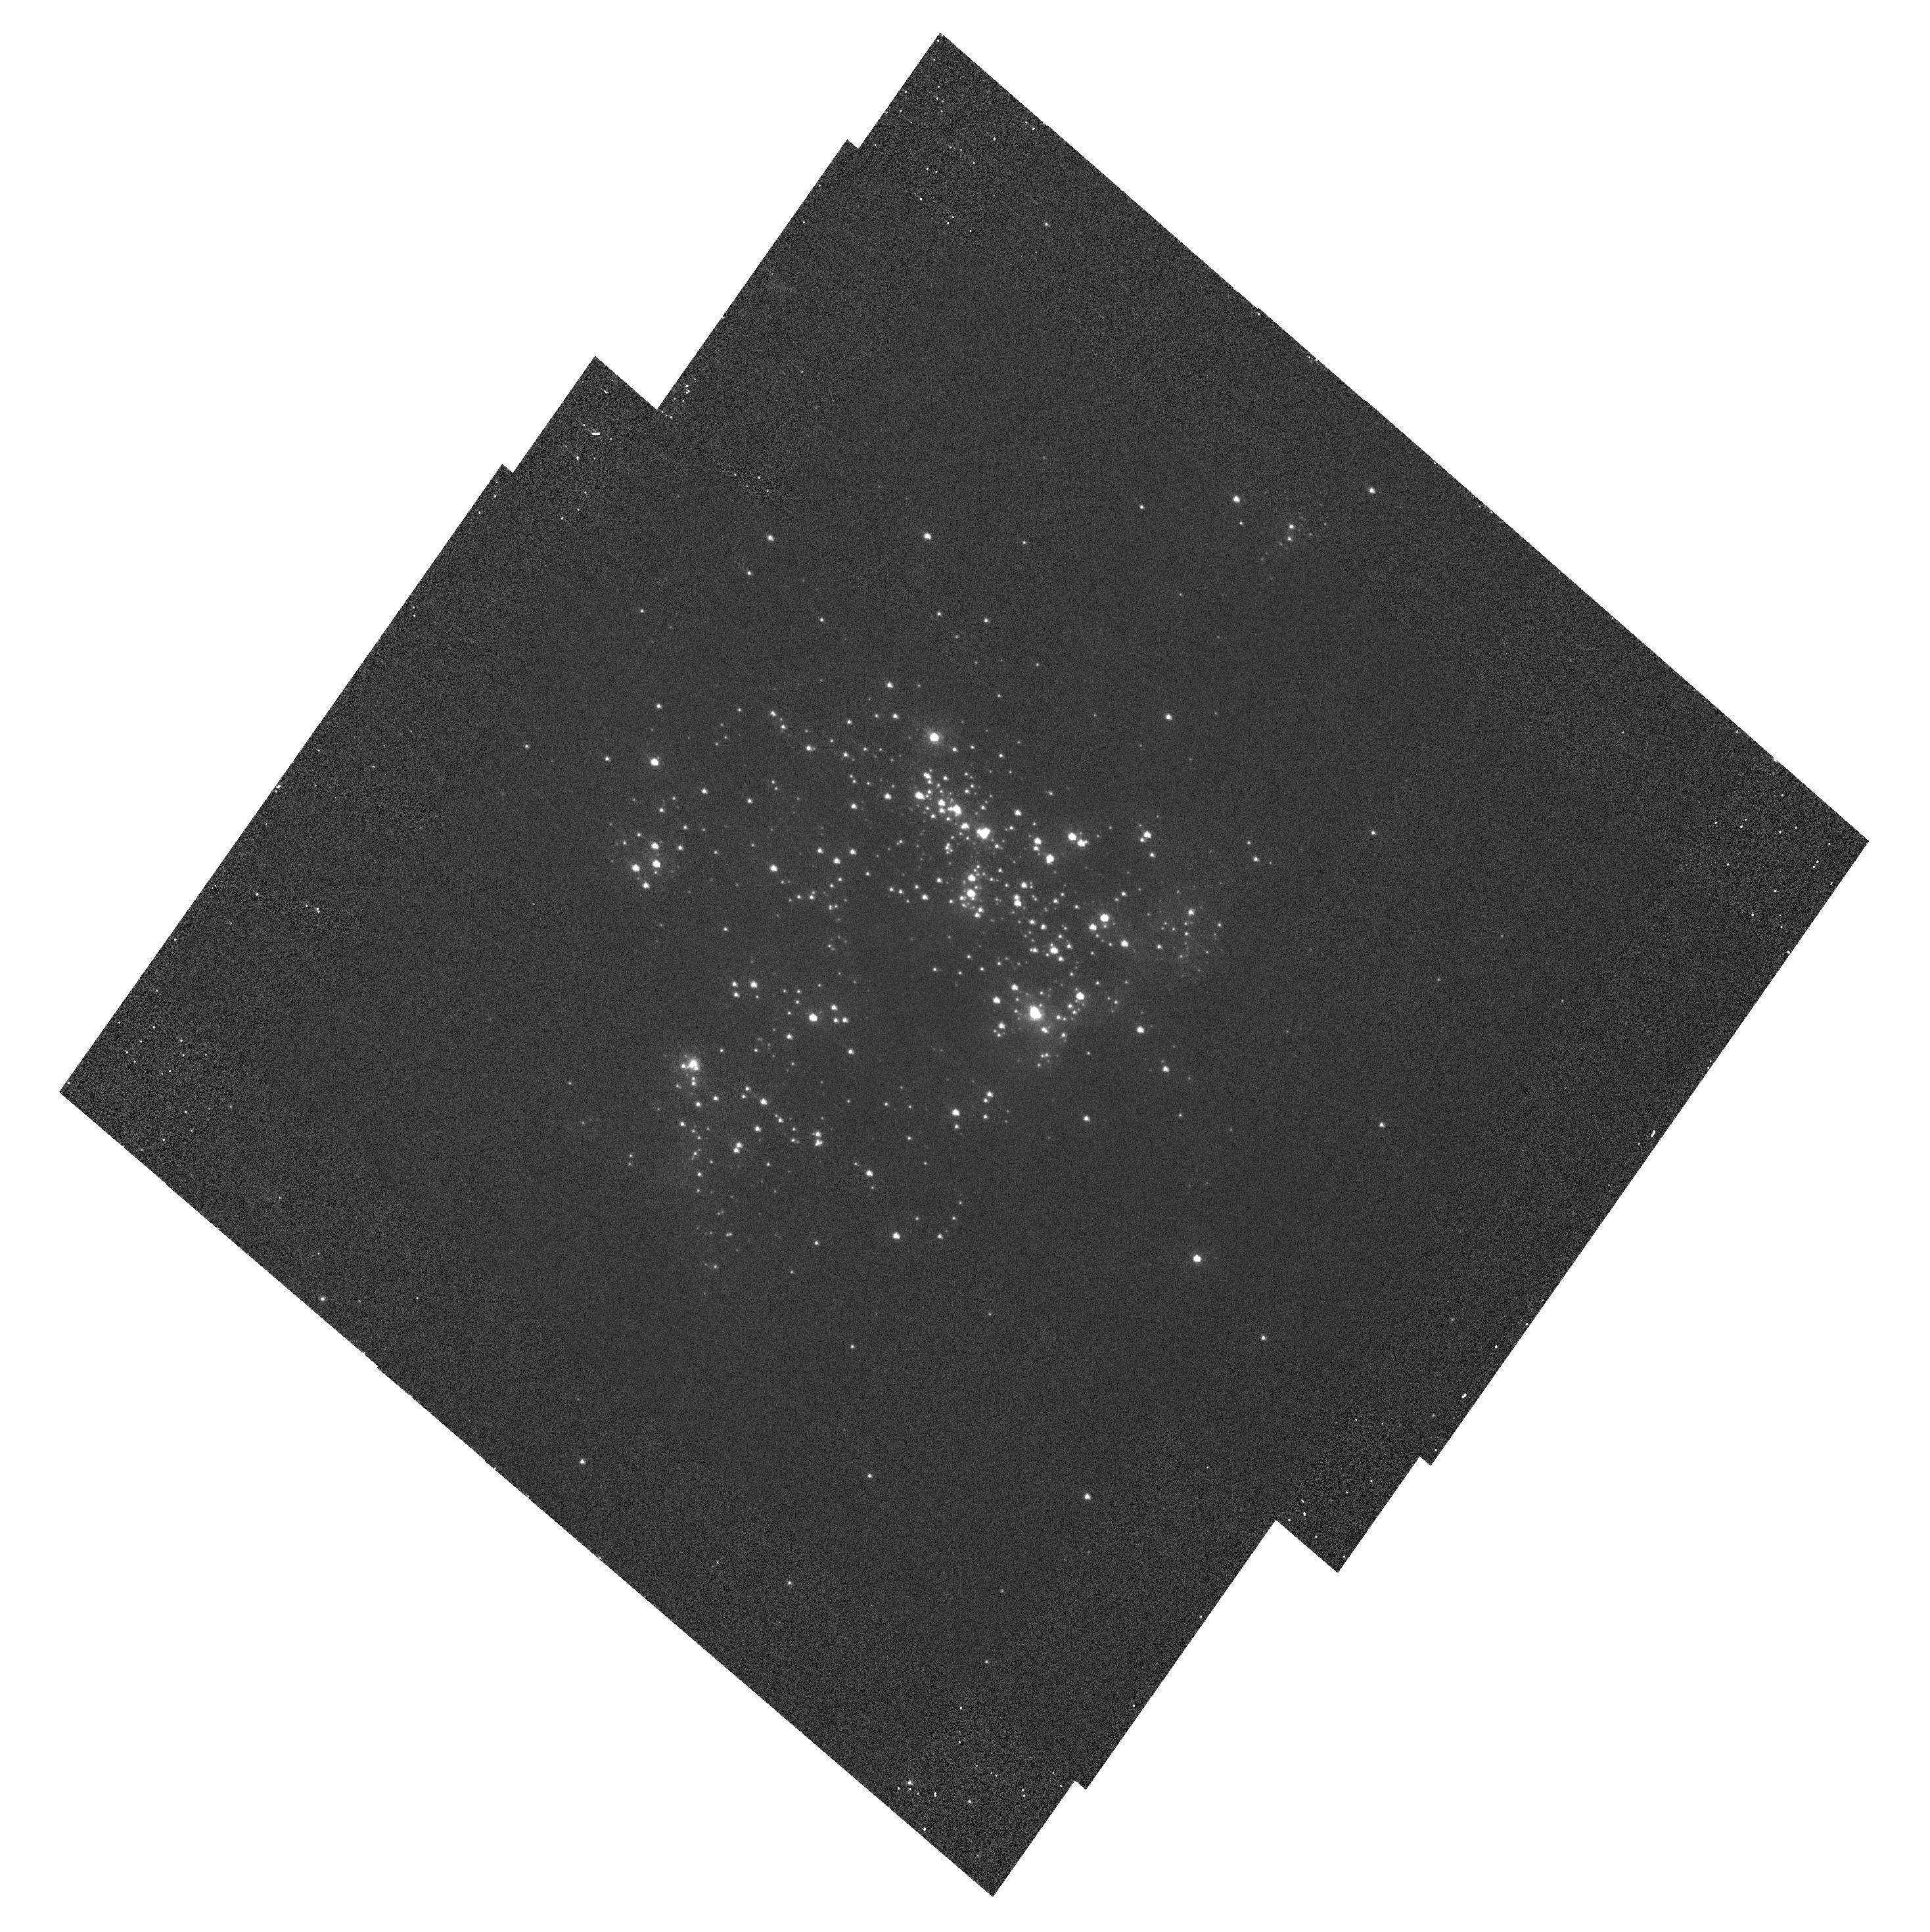
Target: NGC604-HRC. Instrument: ACS/HRC. Filter: F220W. Exposure: 23 min. Observation ID: hst_10722_03_acs_hrc_f220w_j9hn03

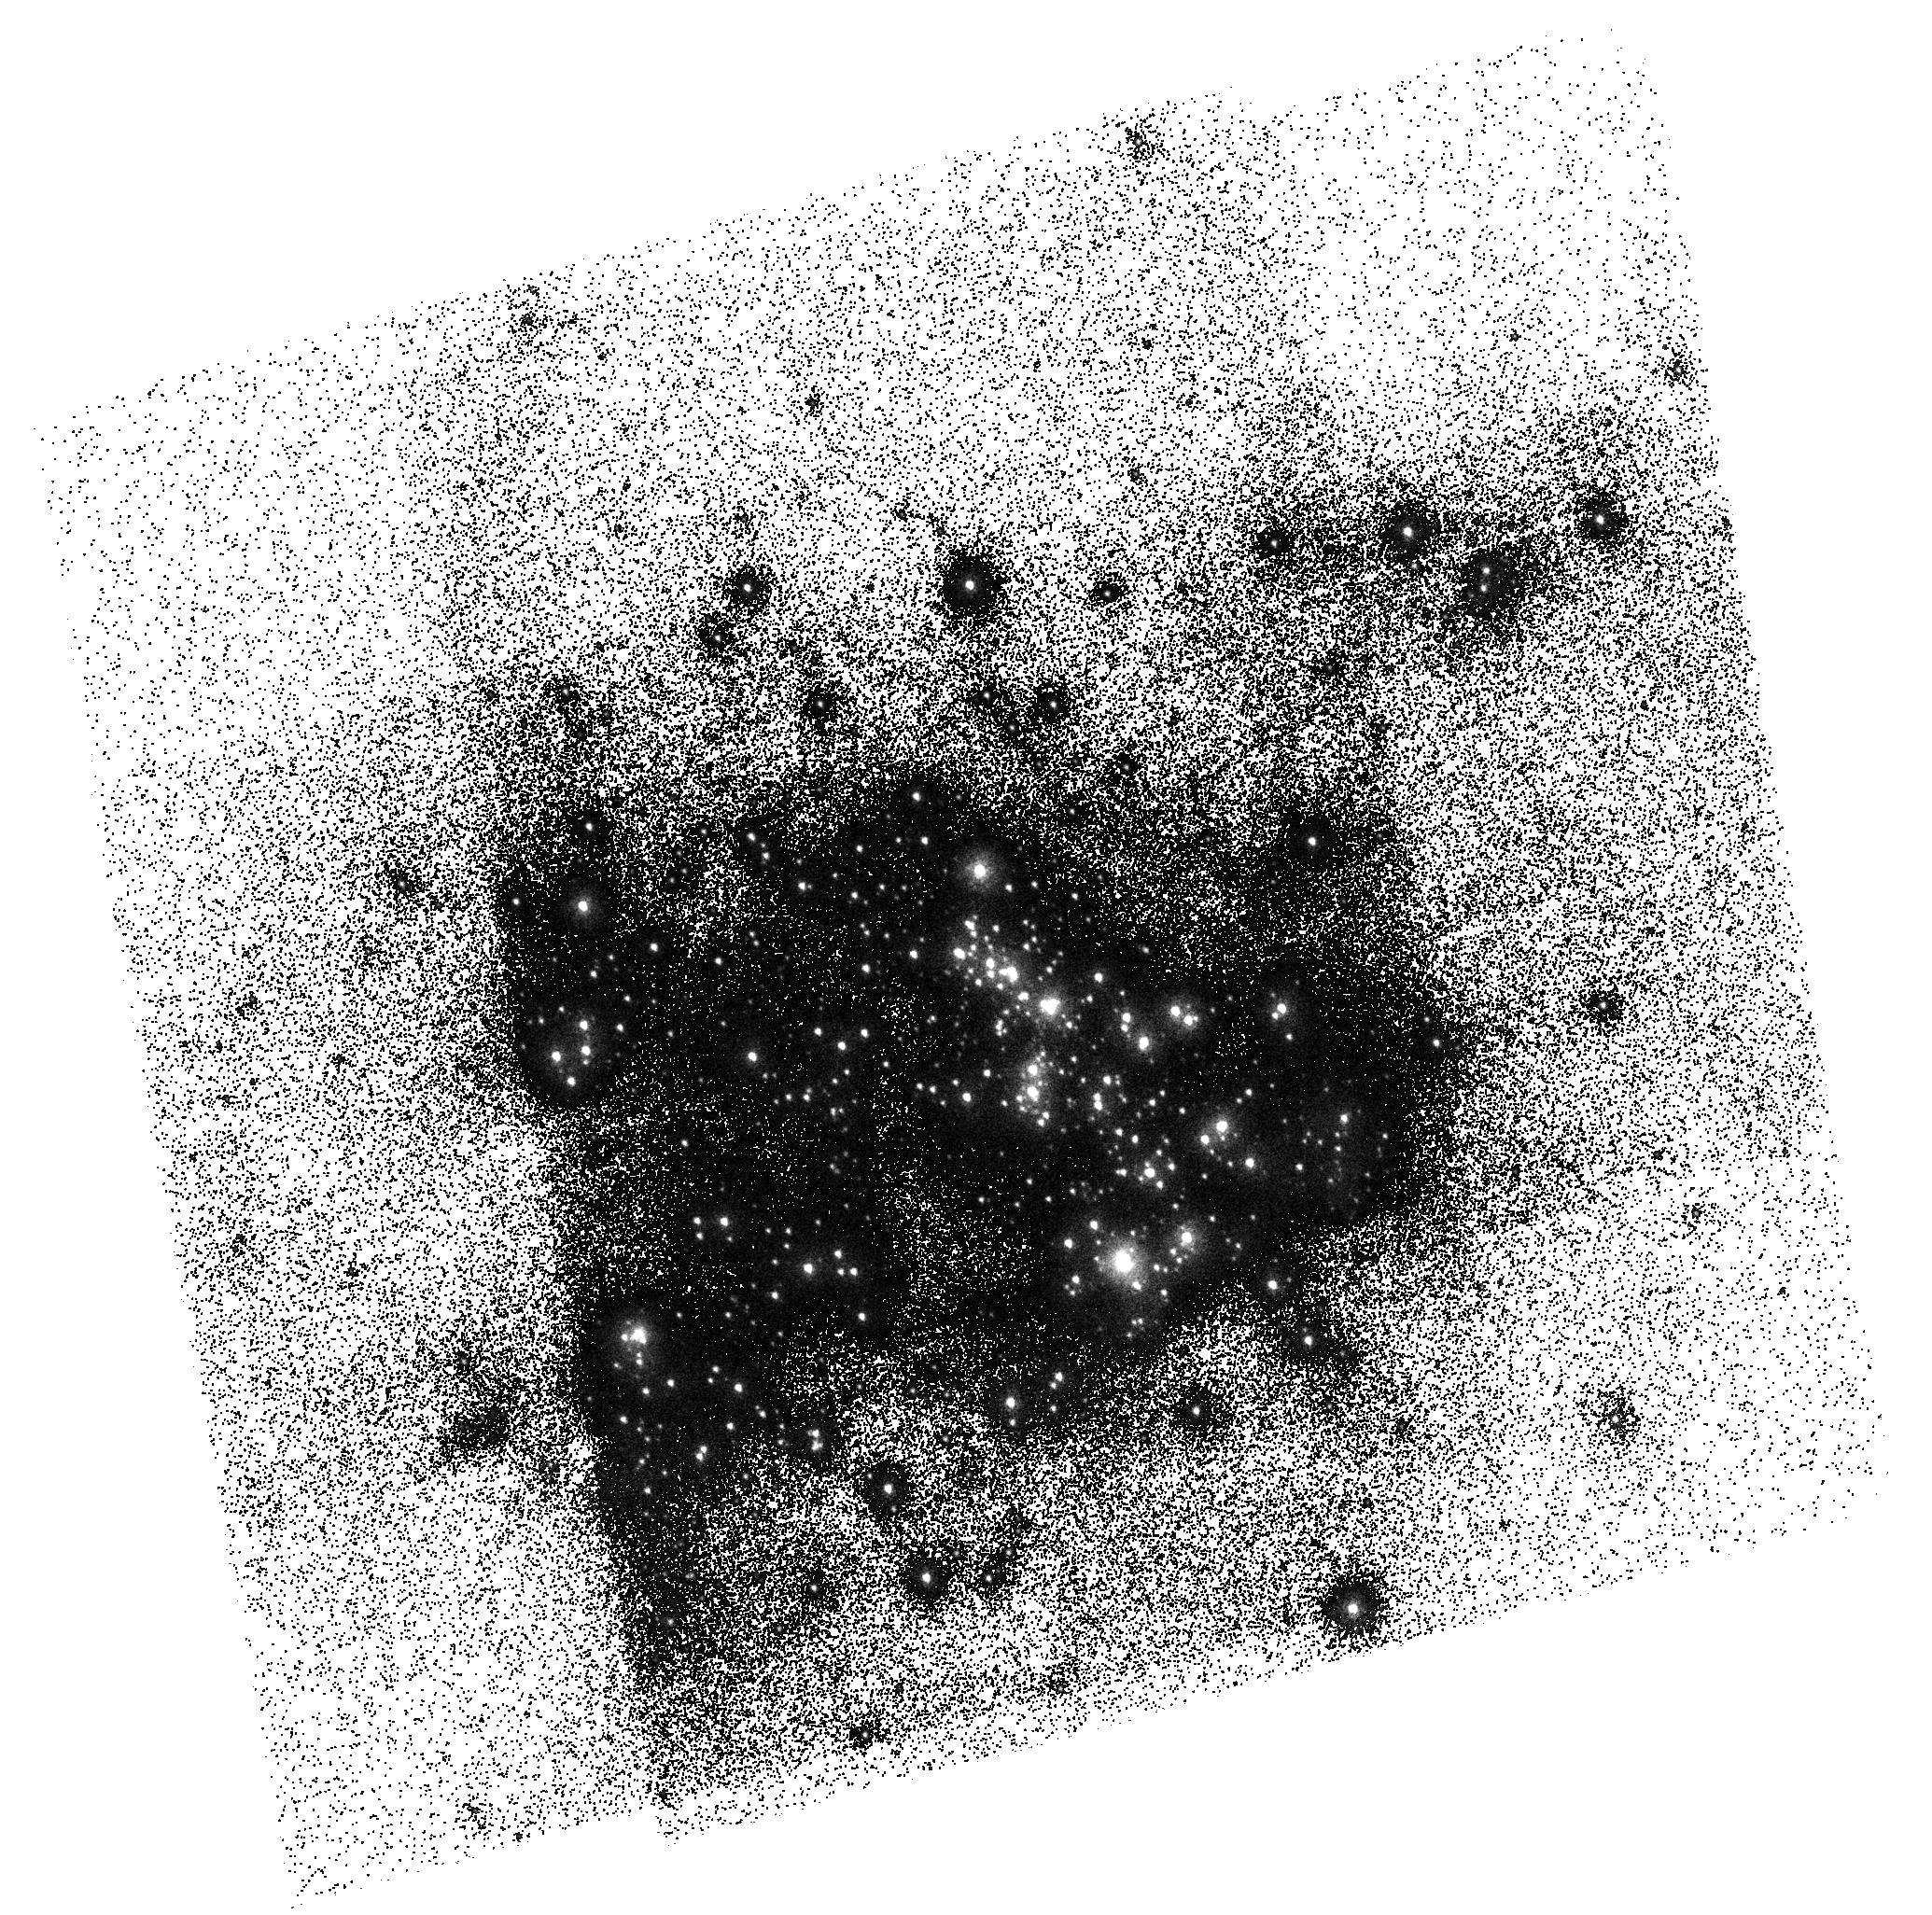
Target: NGC604-SBC. Instrument: ACS/SBC. Filter: F150LP. Exposure: 4 min. Observation ID: hst_10722_01_acs_sbc_f150lp_j9hn01

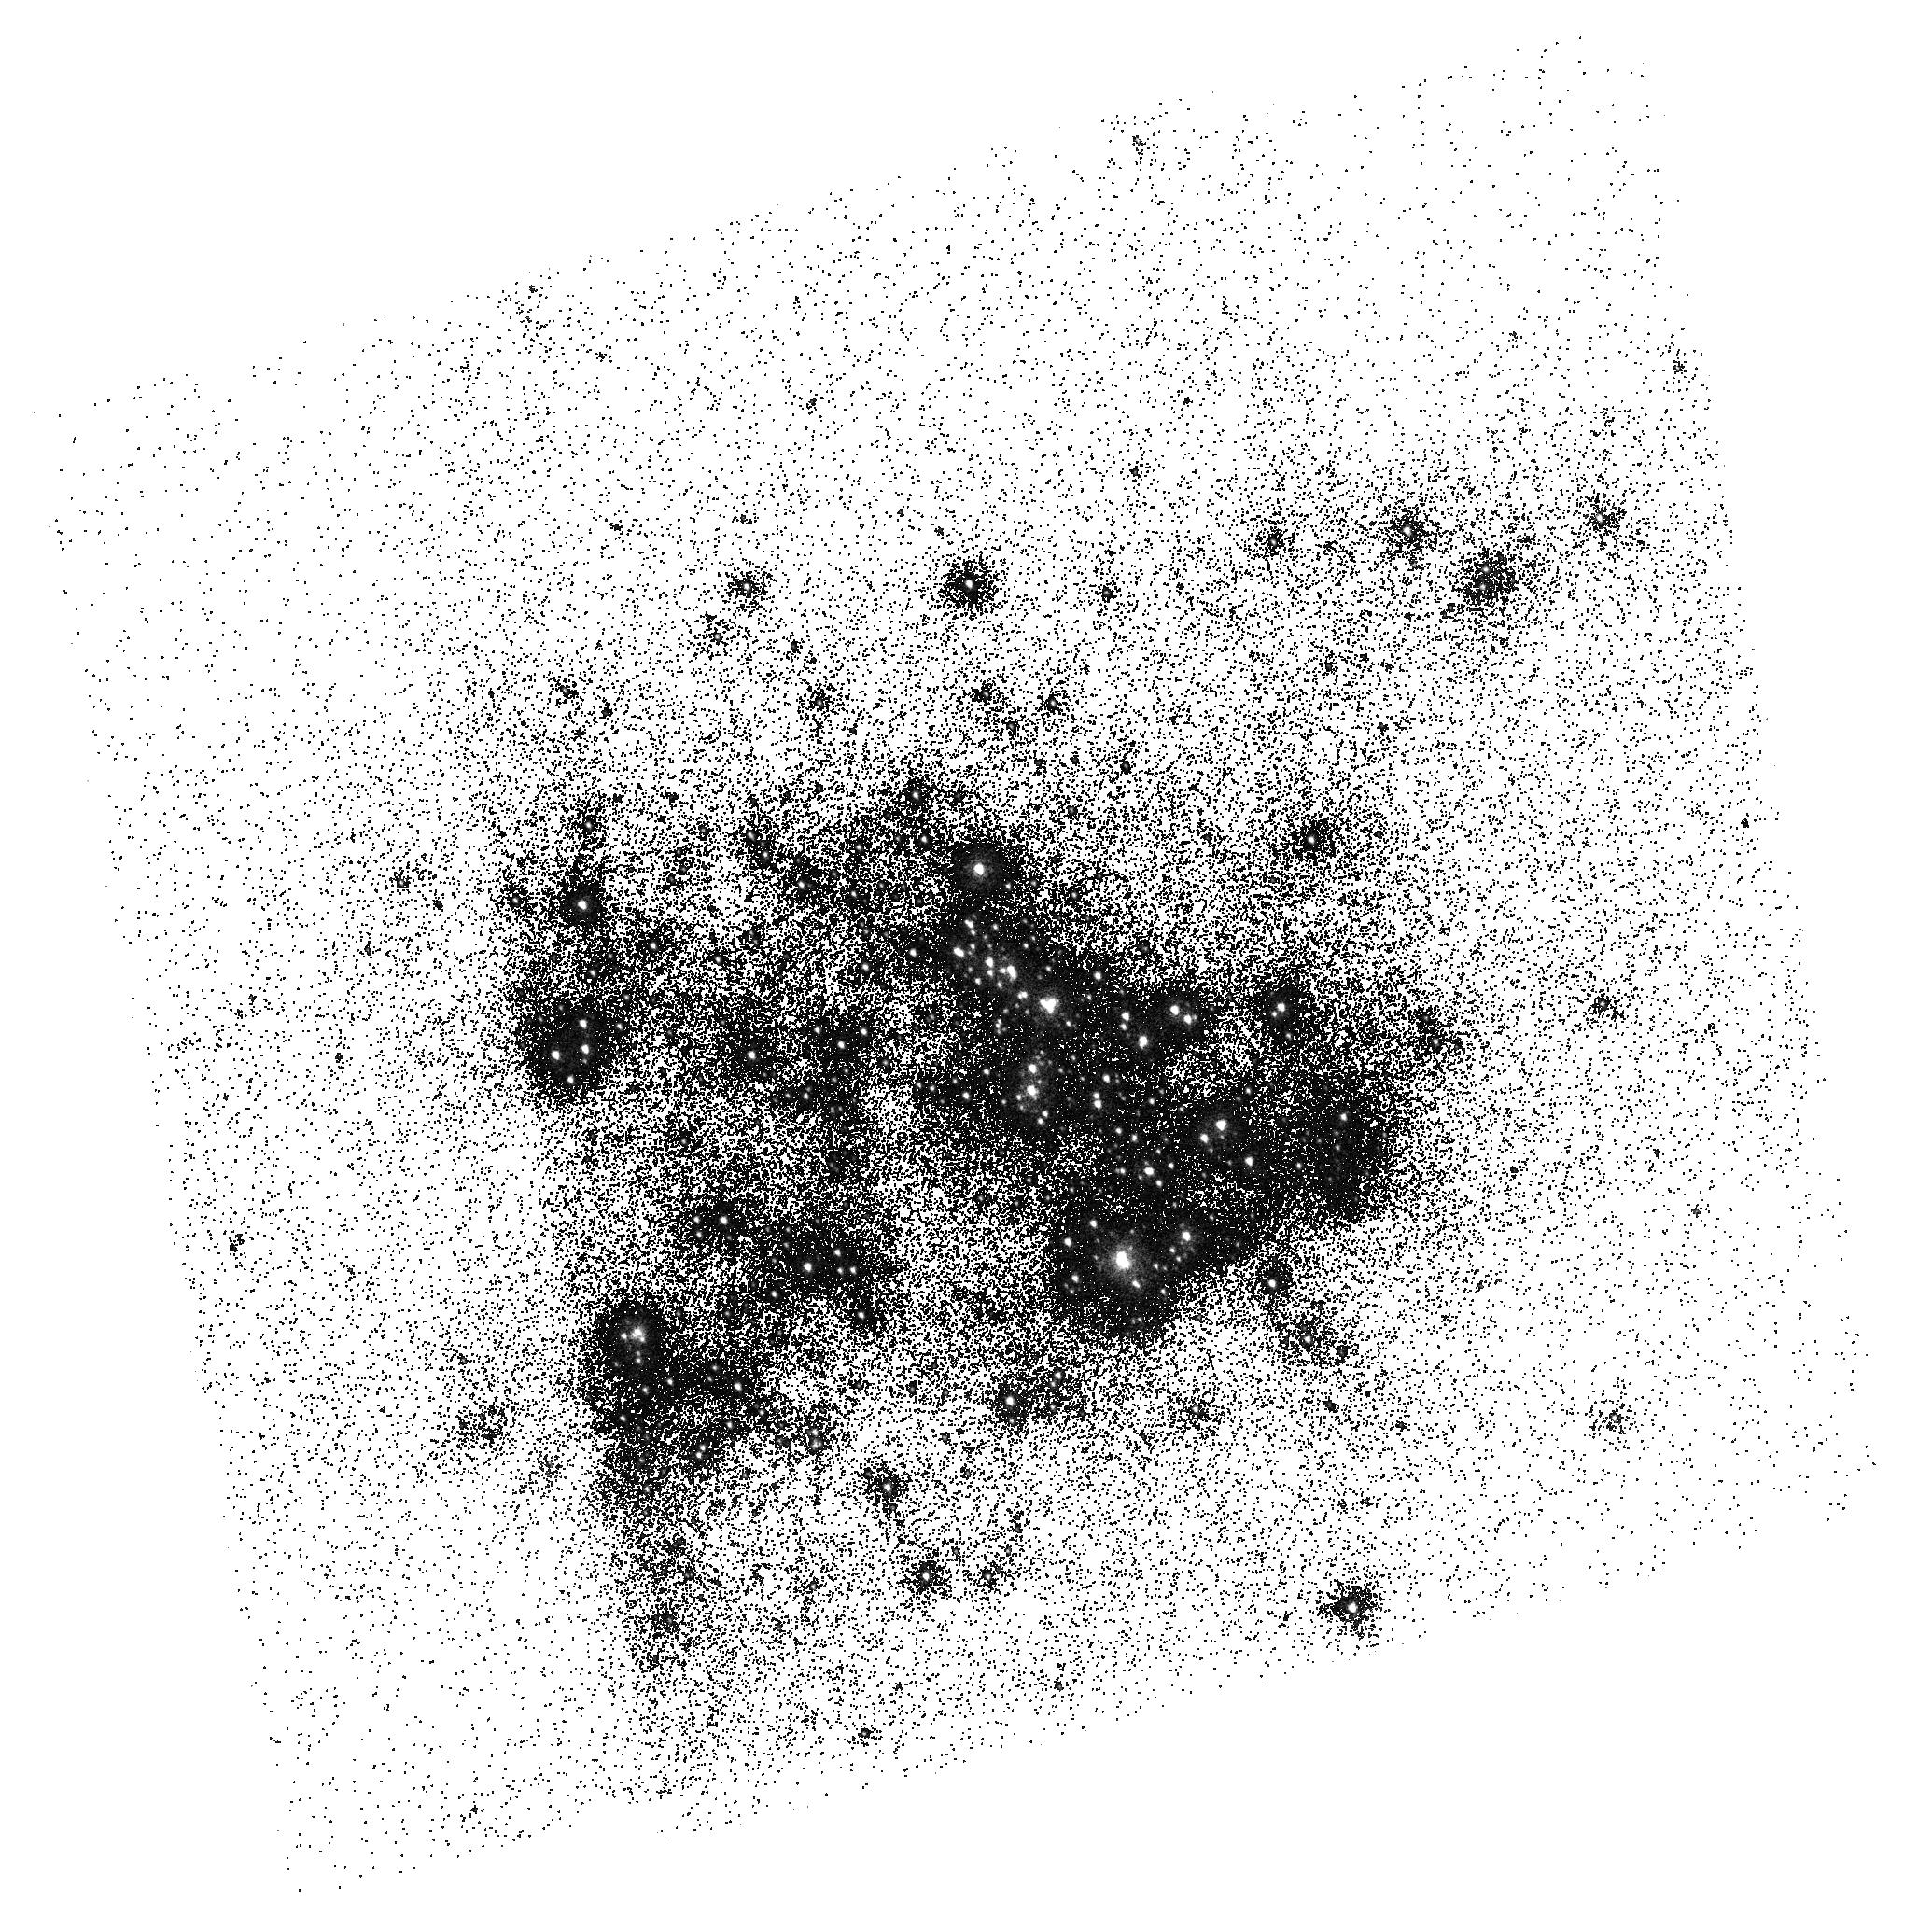
Target: NGC604-SBC. Instrument: ACS/SBC. Filter: F165LP. Exposure: 4 min. Observation ID: hst_10722_01_acs_sbc_f165lp_j9hn01

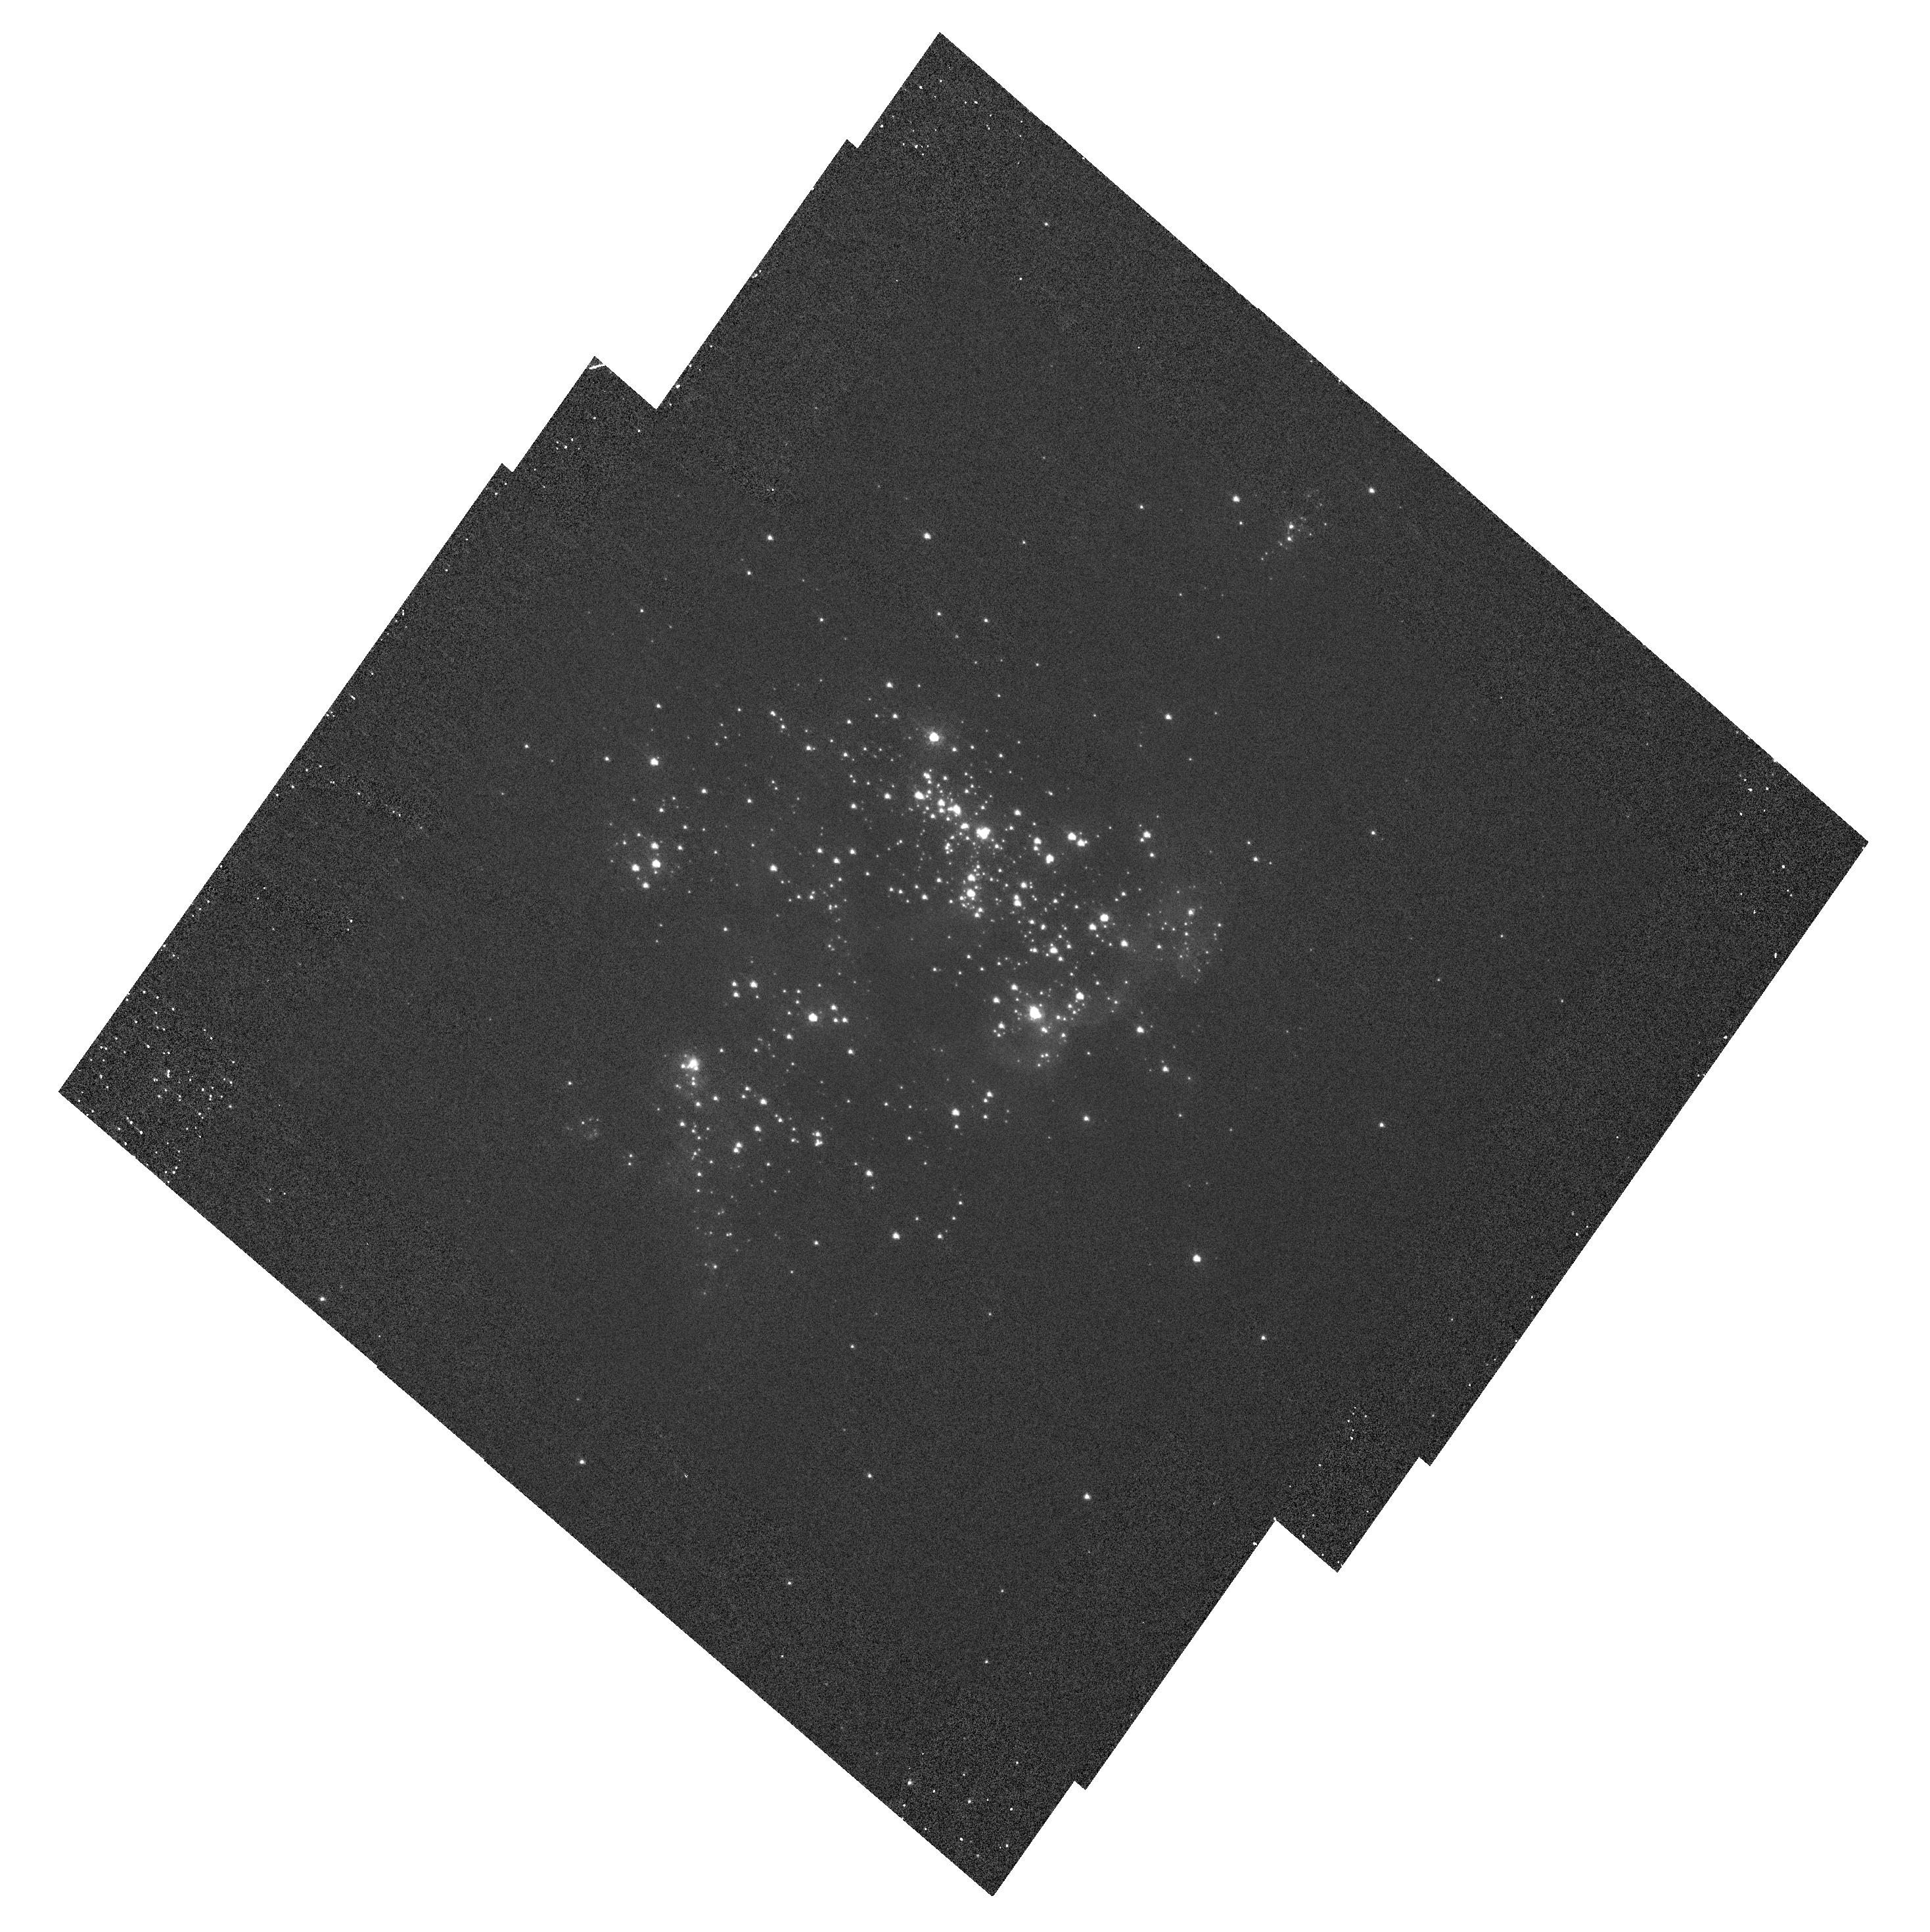
Target: NGC604-HRC. Instrument: ACS/HRC. Filter: F250W. Exposure: 25 min. Observation ID: hst_10722_03_acs_hrc_f250w_j9hn03

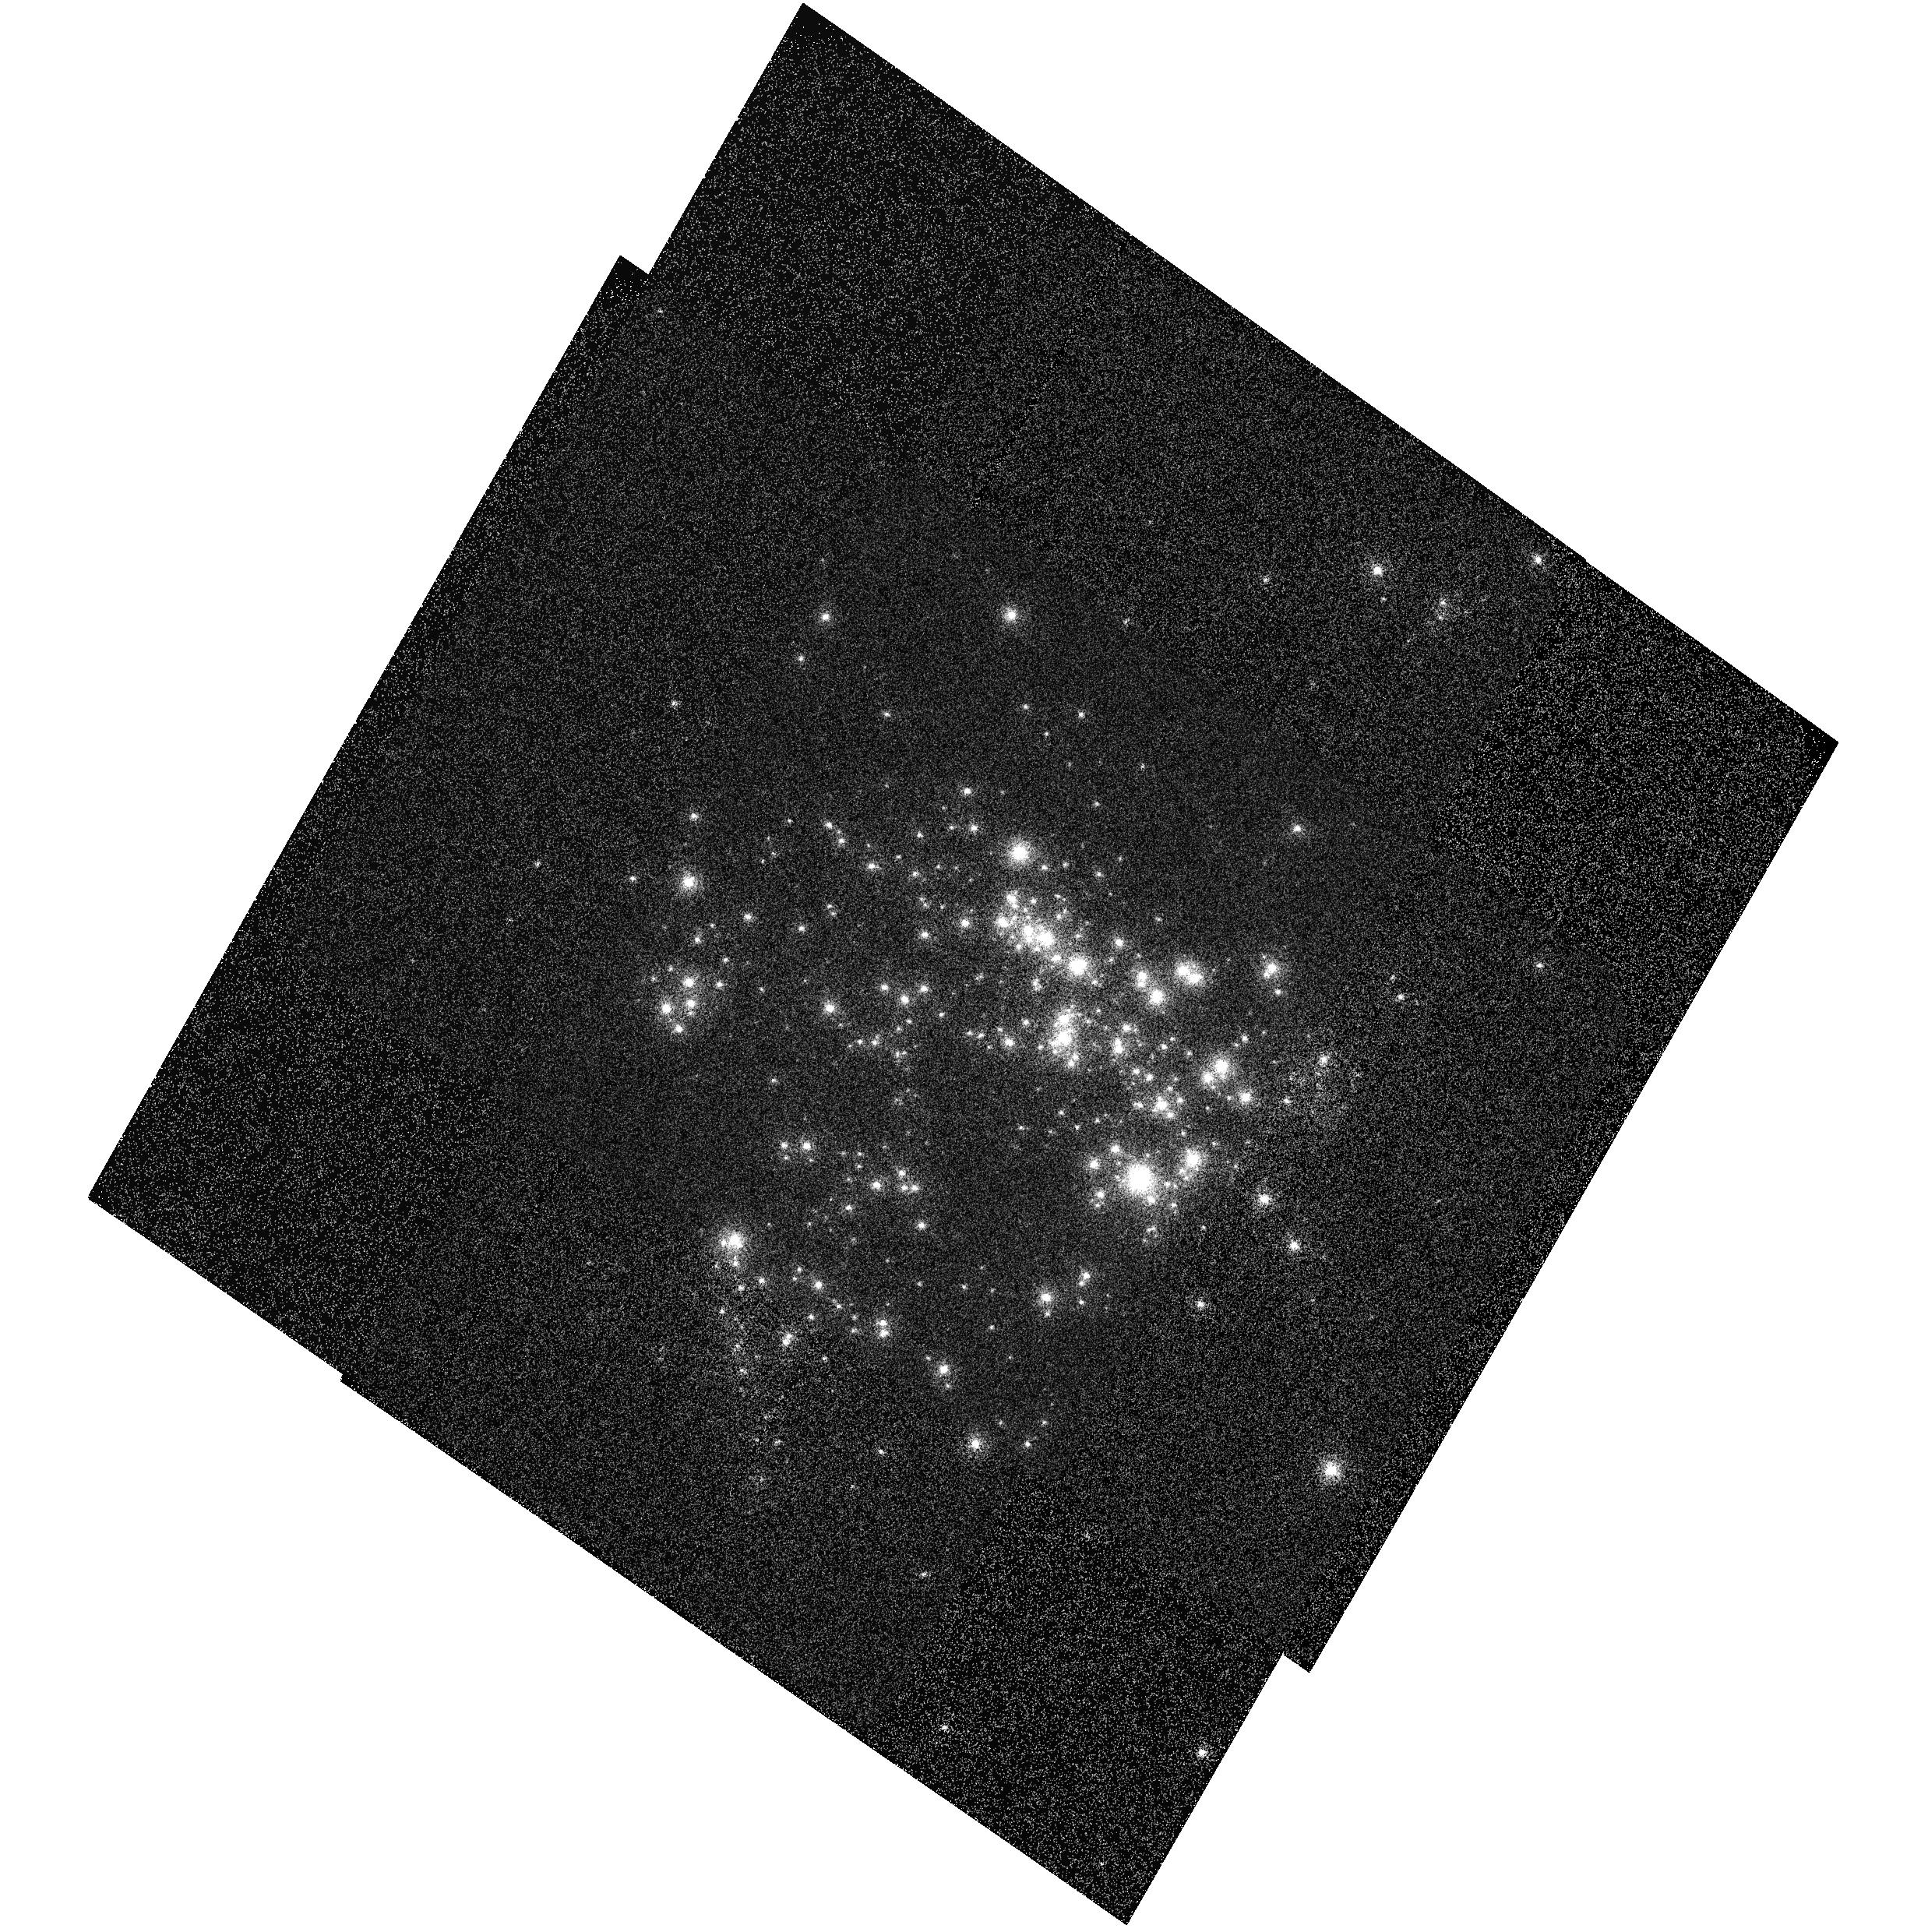
Target: NGC604-SBC. Instrument: ACS/SBC. Filter: F122M. Exposure: 5 min. Observation ID: hst_10722_02_acs_sbc_f122m_j9hn02

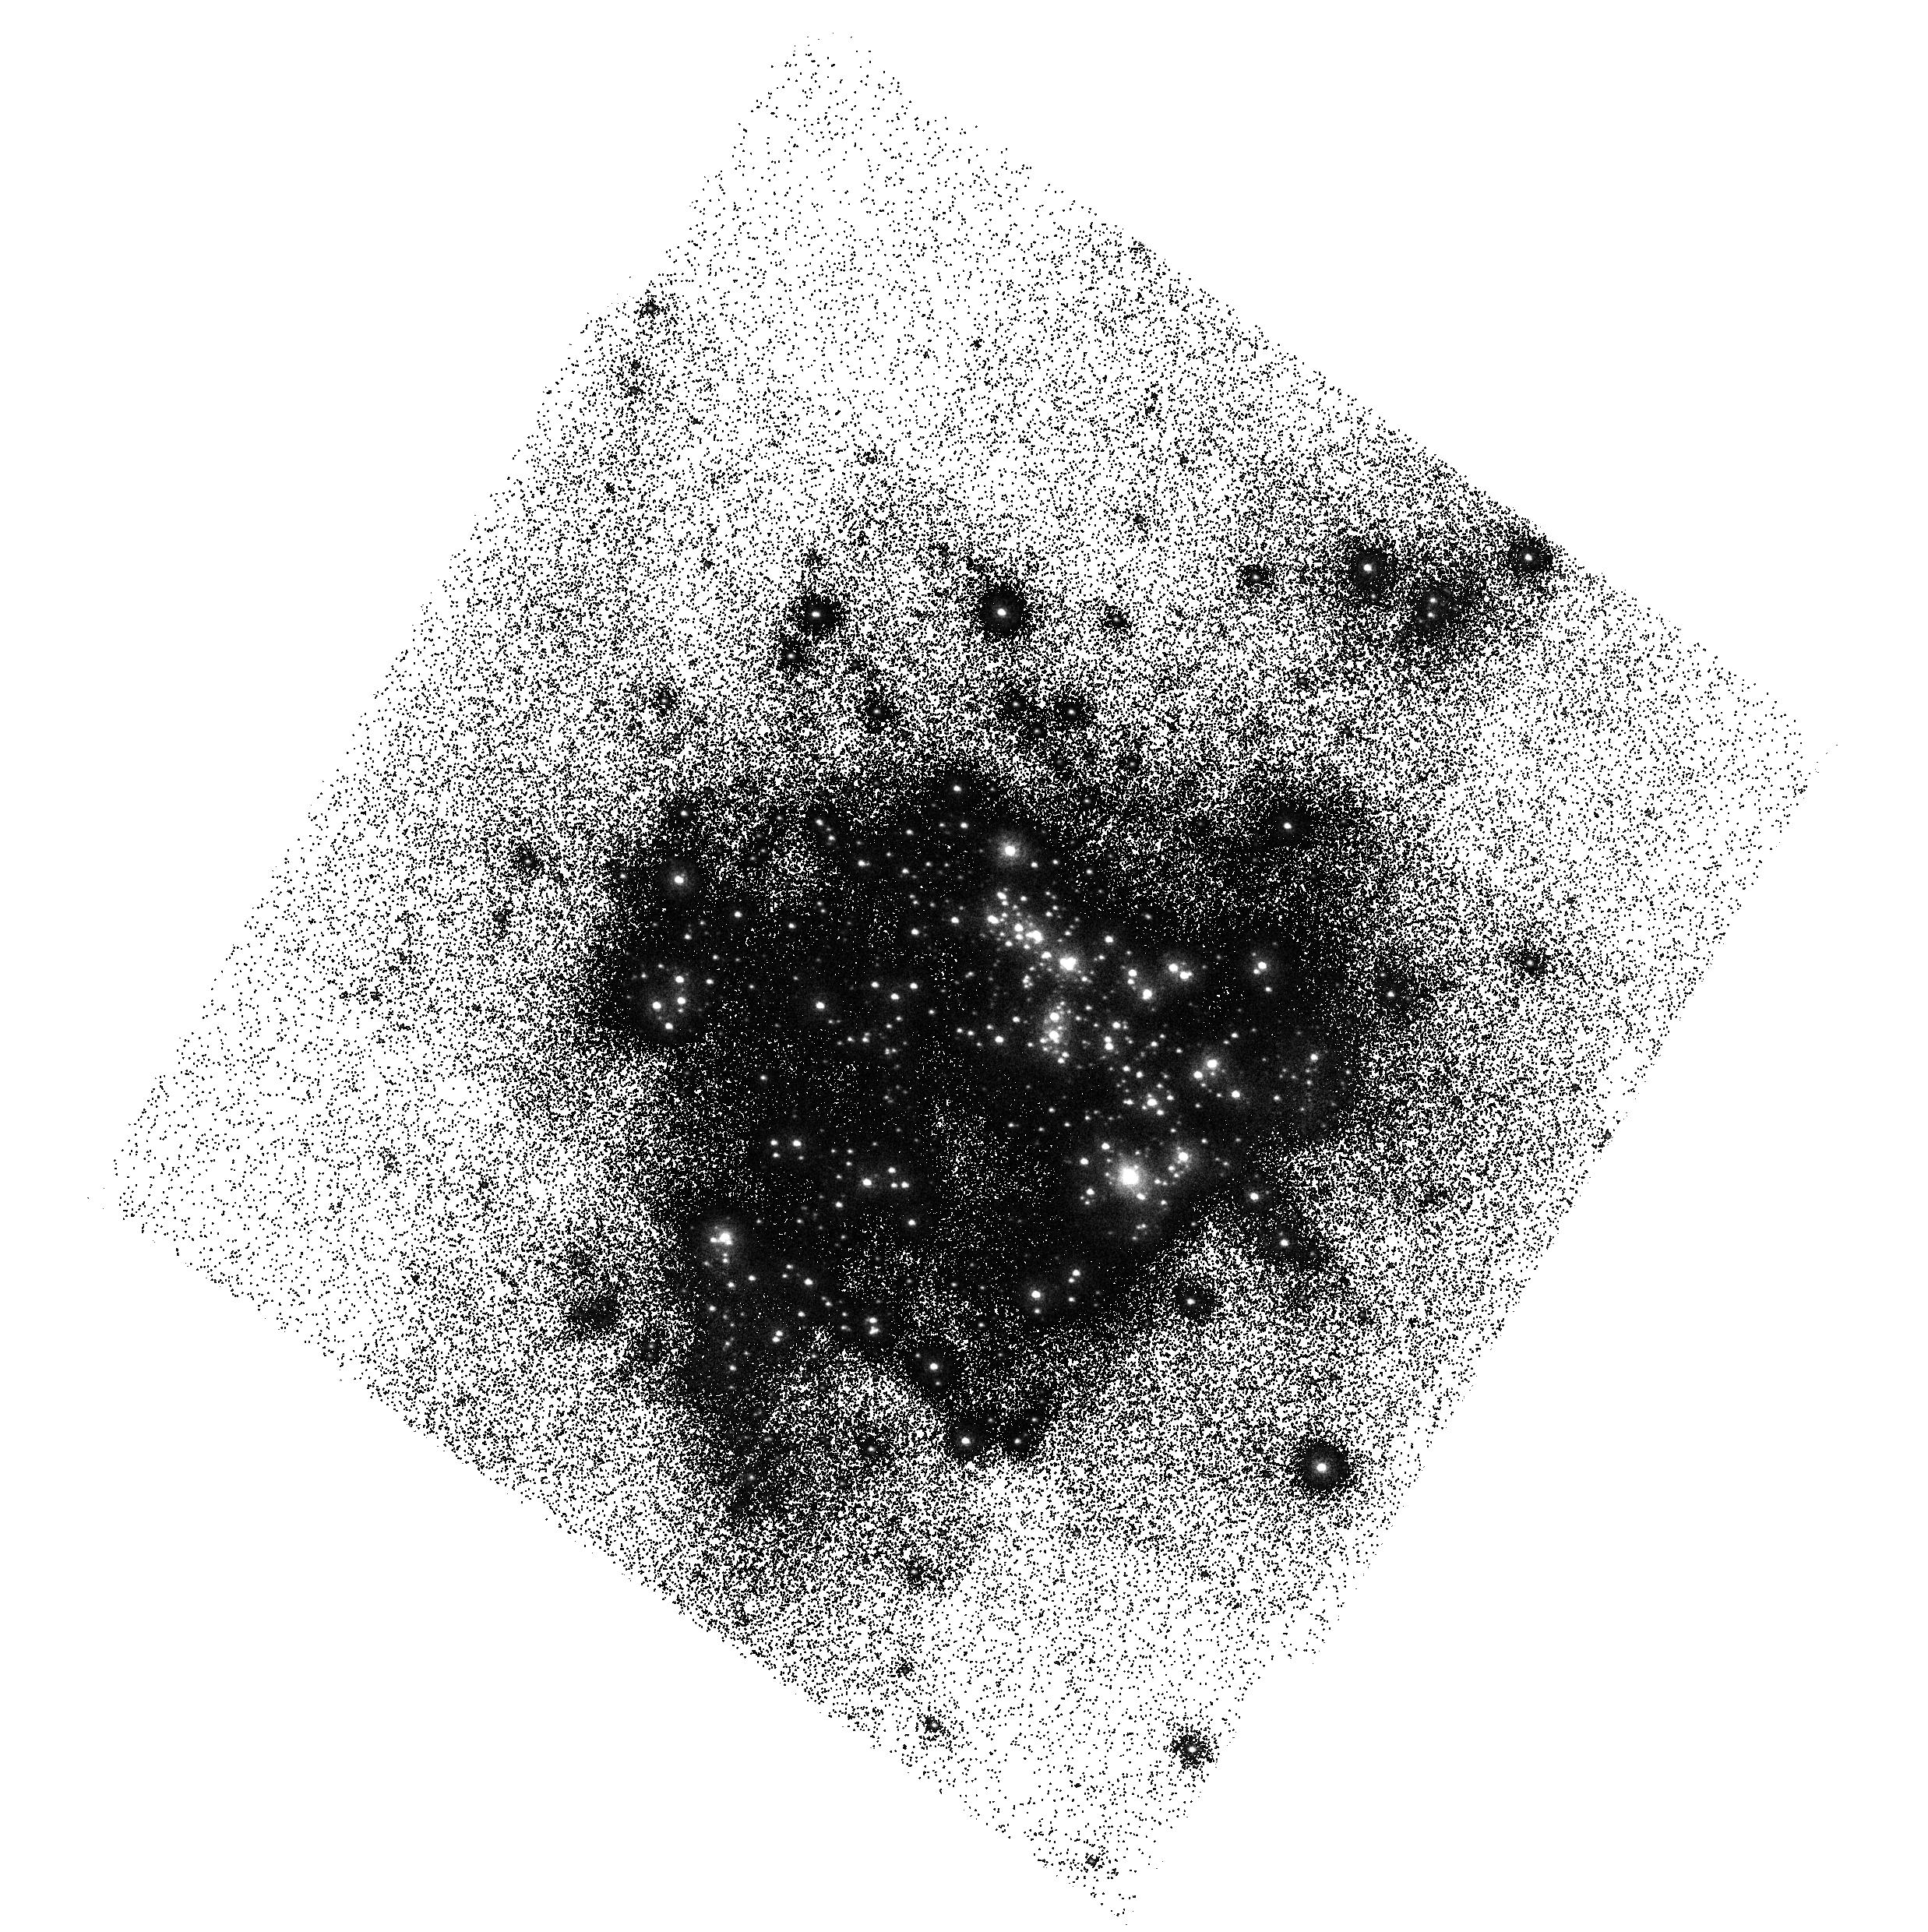
Target: NGC604-SBC. Instrument: ACS/SBC. Filter: F150LP. Exposure: 4 min. Observation ID: hst_10722_02_acs_sbc_f150lp_j9hn02

SBC geometric distortions and ACS UV L-flats (PI: Maiz Apellaniz, Jesus)

The primary goal of this calibration program is to improve the accuracy of the geometric distortion solution for the ACS/SBC imaging modes and to calculate the geometric solution for PR130L for the first time. The secondary goals are to generate an L-flat for PR130L and to provide independent checks for the L-flat and quantum efficiencies of the SBC imaging modes. HRC data obtained to support the SBC calibration will provide L-flats for F220W and F250W.